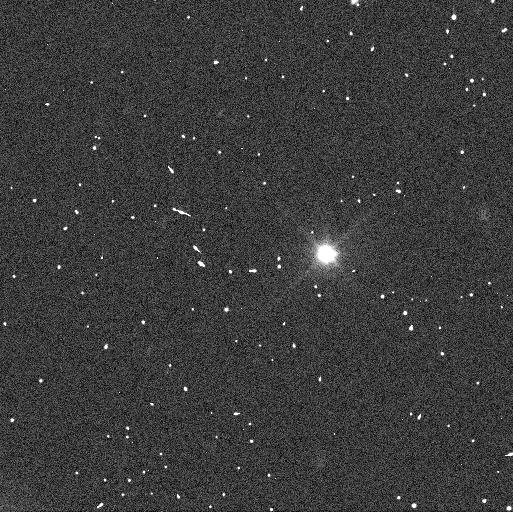
Target: CHIRON
Instrument: WFC3/UVIS
Filter: F350LP
Exposure: 3 min
Observation ID: icxl01gvq

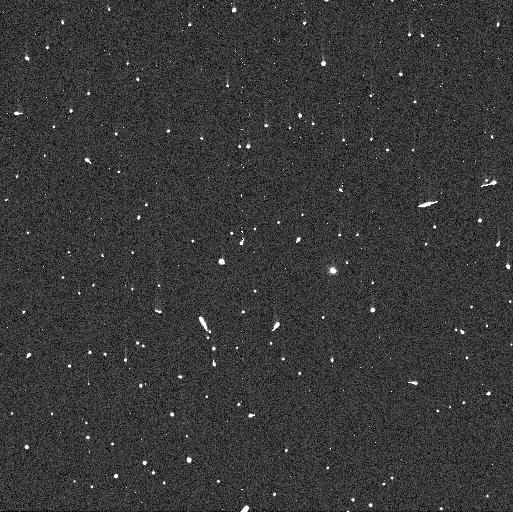
Target: CHIRON
Instrument: WFC3/UVIS
Filter: F300X
Exposure: 3 min
Observation ID: icxl02e4q

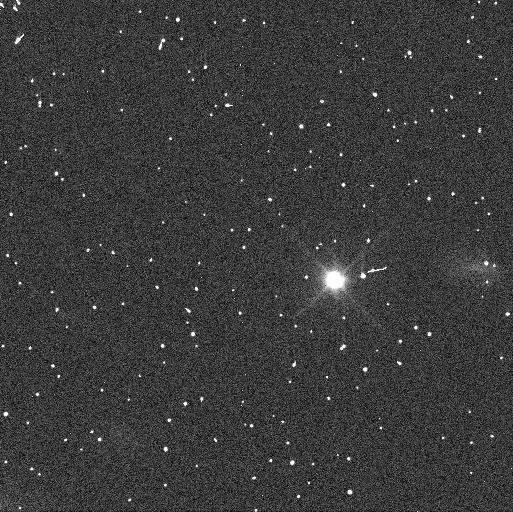
Target: CHIRON
Instrument: WFC3/UVIS
Filter: F350LP
Exposure: 3 min
Observation ID: icxl03idq

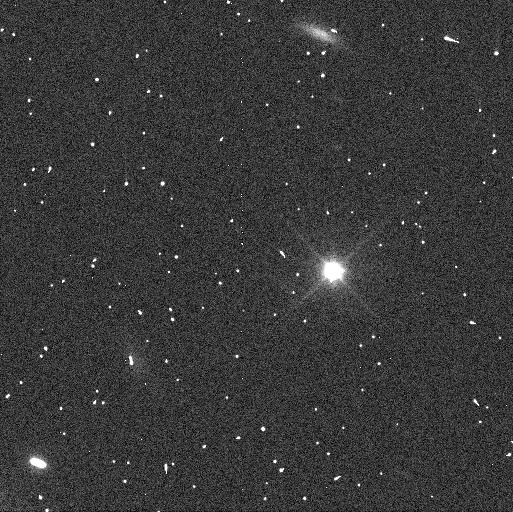
Target: CHIRON
Instrument: WFC3/UVIS
Filter: F350LP
Exposure: 3 min
Observation ID: icxl02e8q

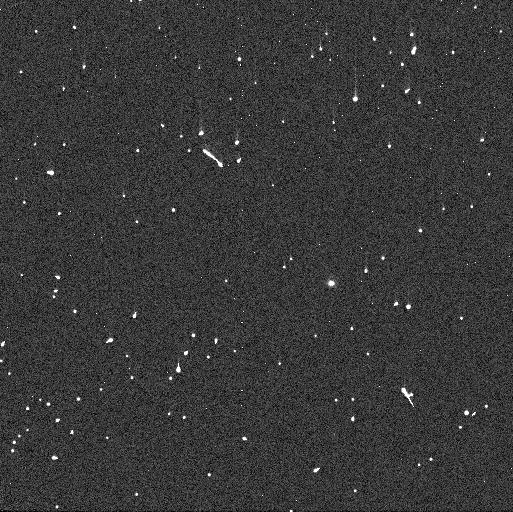
Target: CHIRON
Instrument: WFC3/UVIS
Filter: F300X
Exposure: 3 min
Observation ID: icxl03i6q

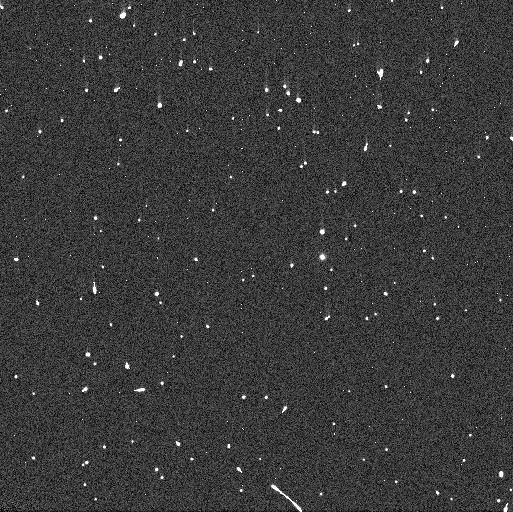
Target: CHIRON
Instrument: WFC3/UVIS
Filter: F300X
Exposure: 3 min
Observation ID: icxl01fyq

Search for material around Chiron (PI: Sicardy, Bruno)

Chiron is an active Centaur object of radius ~110 km orbiting between Saturn and Uranus. Its size and orbital elements are similar to those of the largest Centaur known to date, Chariklo (radius~120 km). In 2013, a stellar occultation revealed the surprising presence of two narrow and dense rings around the latter body (Braga-Ribas F. et al., Nature, 2 April 2014), showing that rings are not an exclusivity of the giant planets and may be a more common feature than previously thought. A stellar occultation by Chiron observed in 2011 actually revealed the presence of sharp features that could be caused by a shell of material or cometary jets around Chiron (Ruprecht et al. 2015), a conclusion supported by the fact that Chiron (contrarily to Chariklo) does exhibit a cometary-like activity. Conversely, analyzing results from three stellar occultations (in 1993, 1994, 2011), Ortiz et al. (2015) show that the detections of secondary events could be explained by the presence of a dense and narrow rings orbiting at about 325 km from Chiron's center. Our goals here are to (1) Search for jets and faint material around Chiron (at more than 2, 000 km from the central body), (2) search for faint satellites, (3) Constrain the presence of close-in ring structures, and (4) get multi-wavelength photometry to constrain the material composition. This would help us to assess how unique Chariklo's rings are, and to see whether the material surrounding both objects has something to do with a cometary activity.